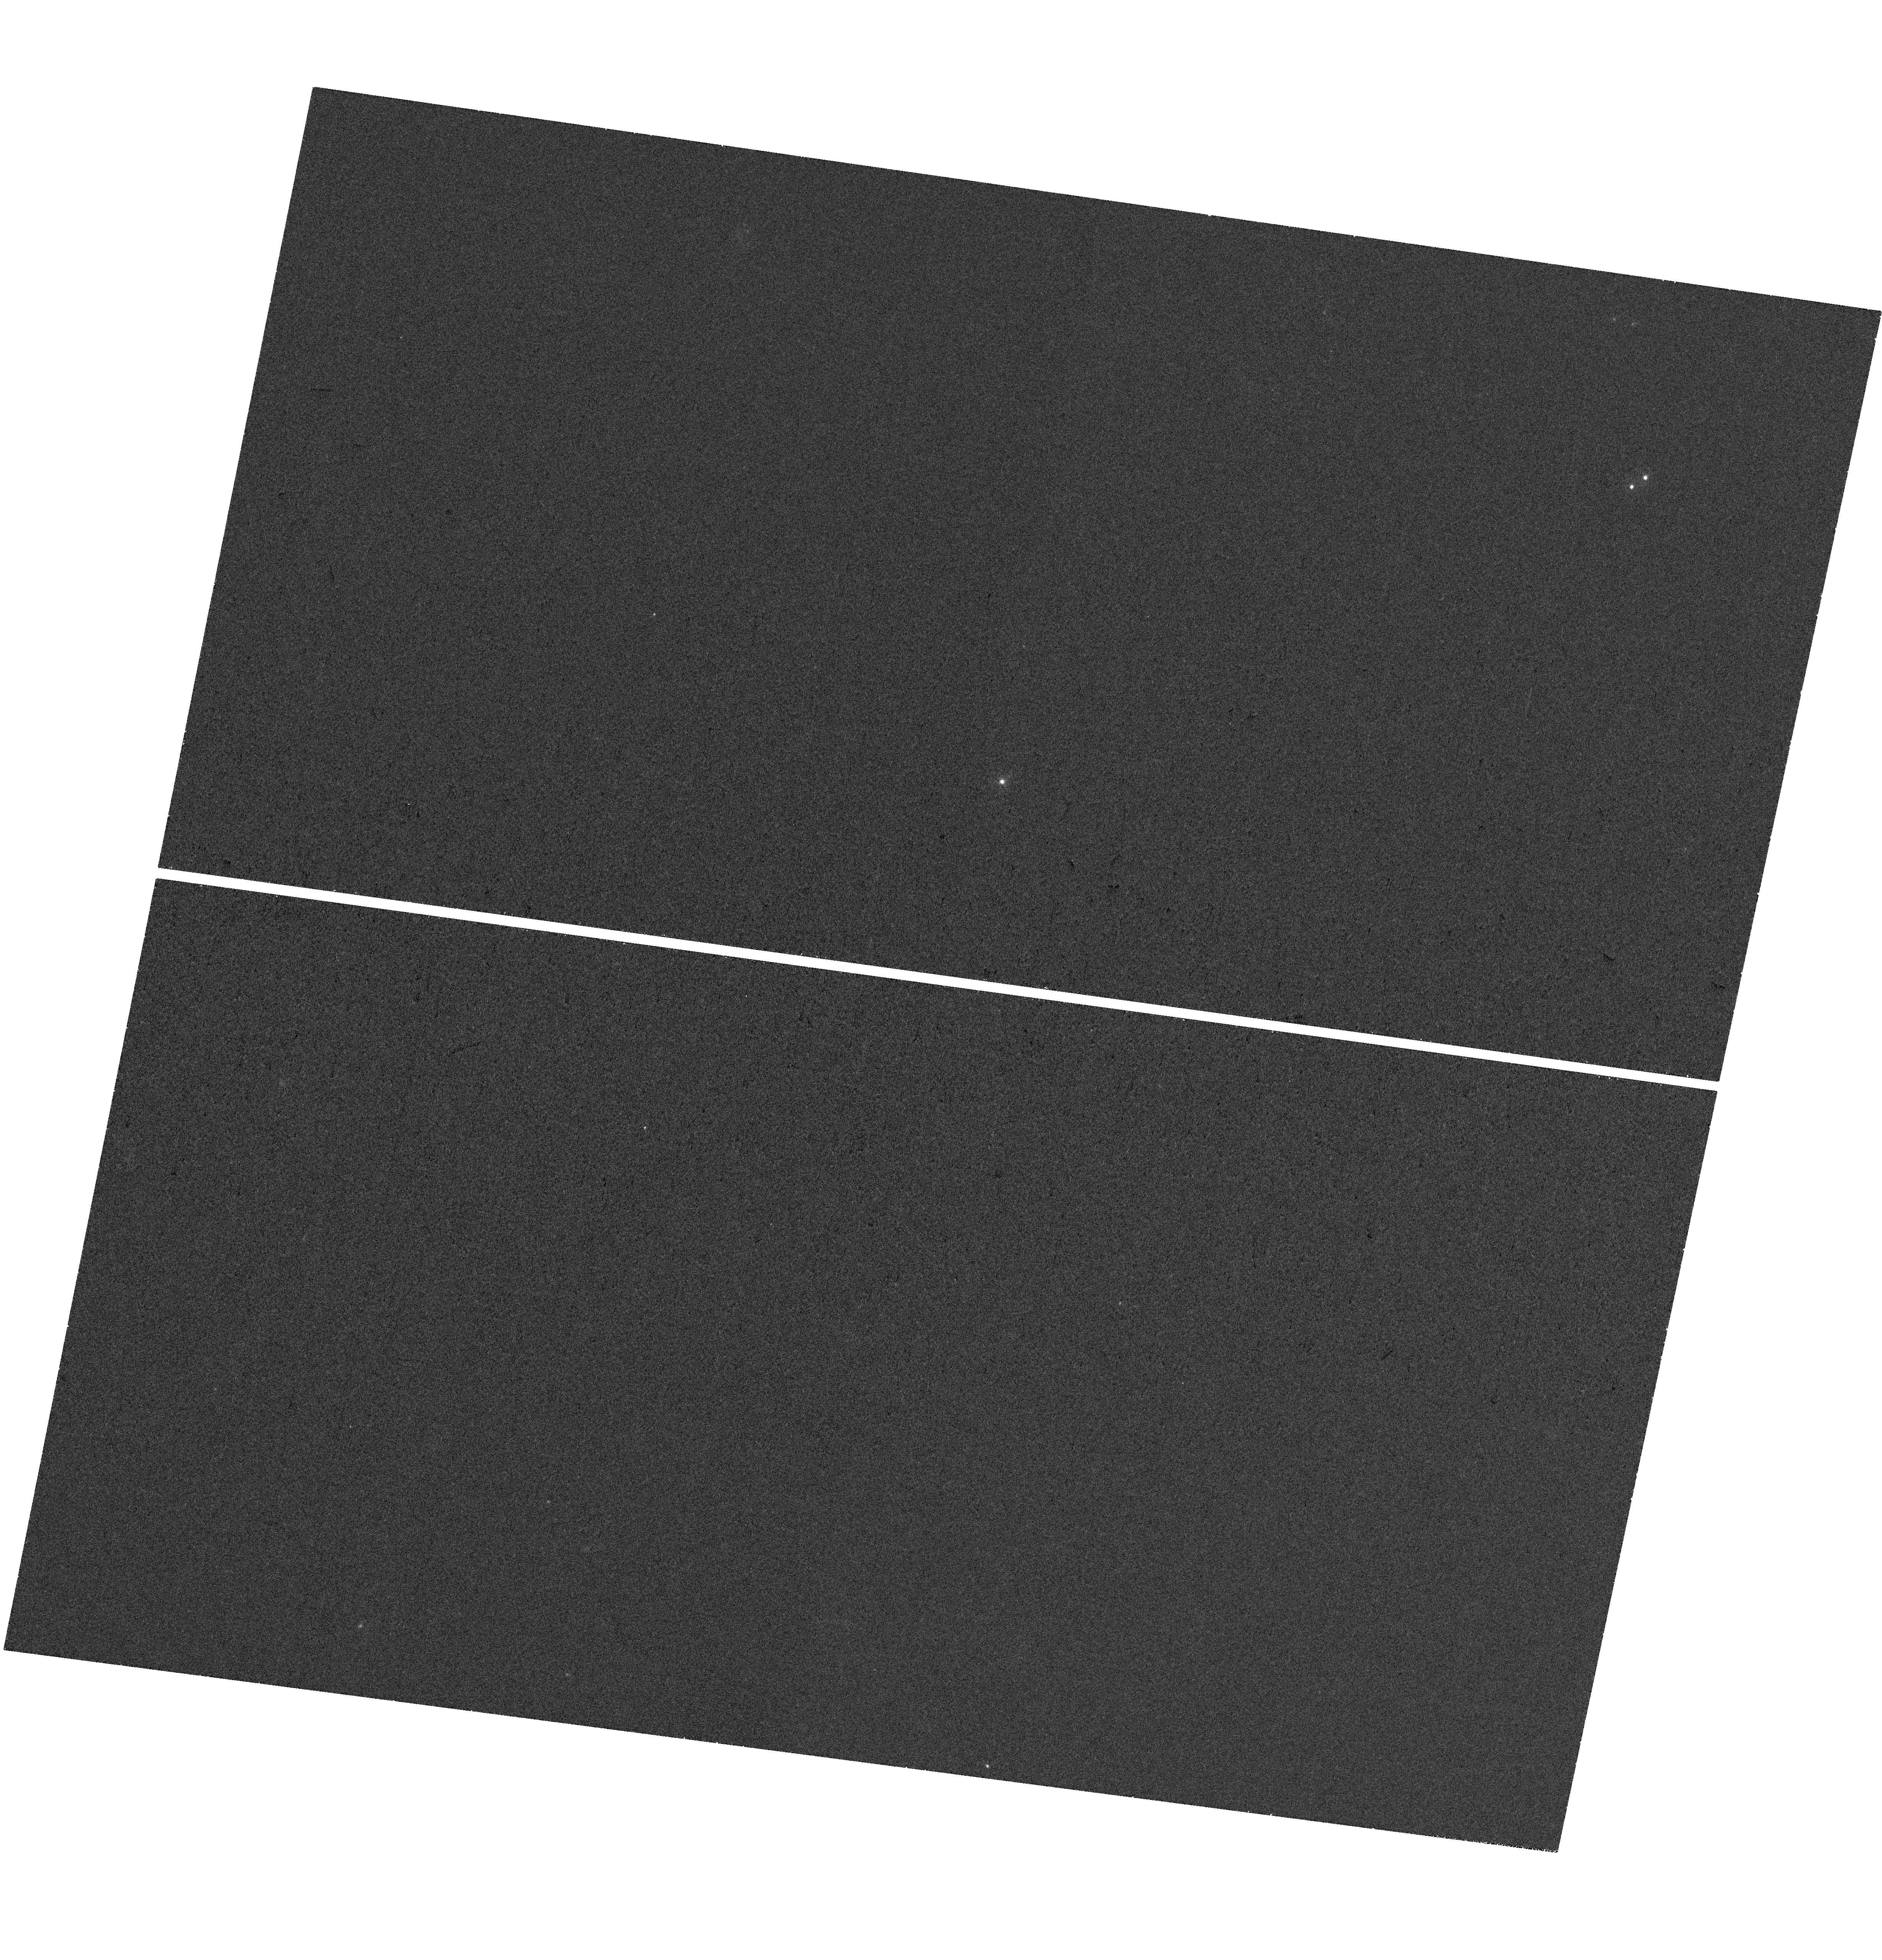
Target: SDSS-J133907.13+131039.6
Instrument: WFC3/UVIS
Filter: F275W
Exposure: 36 min
Observation ID: hst_17818_02_wfc3_uvis_f275w_ifel02

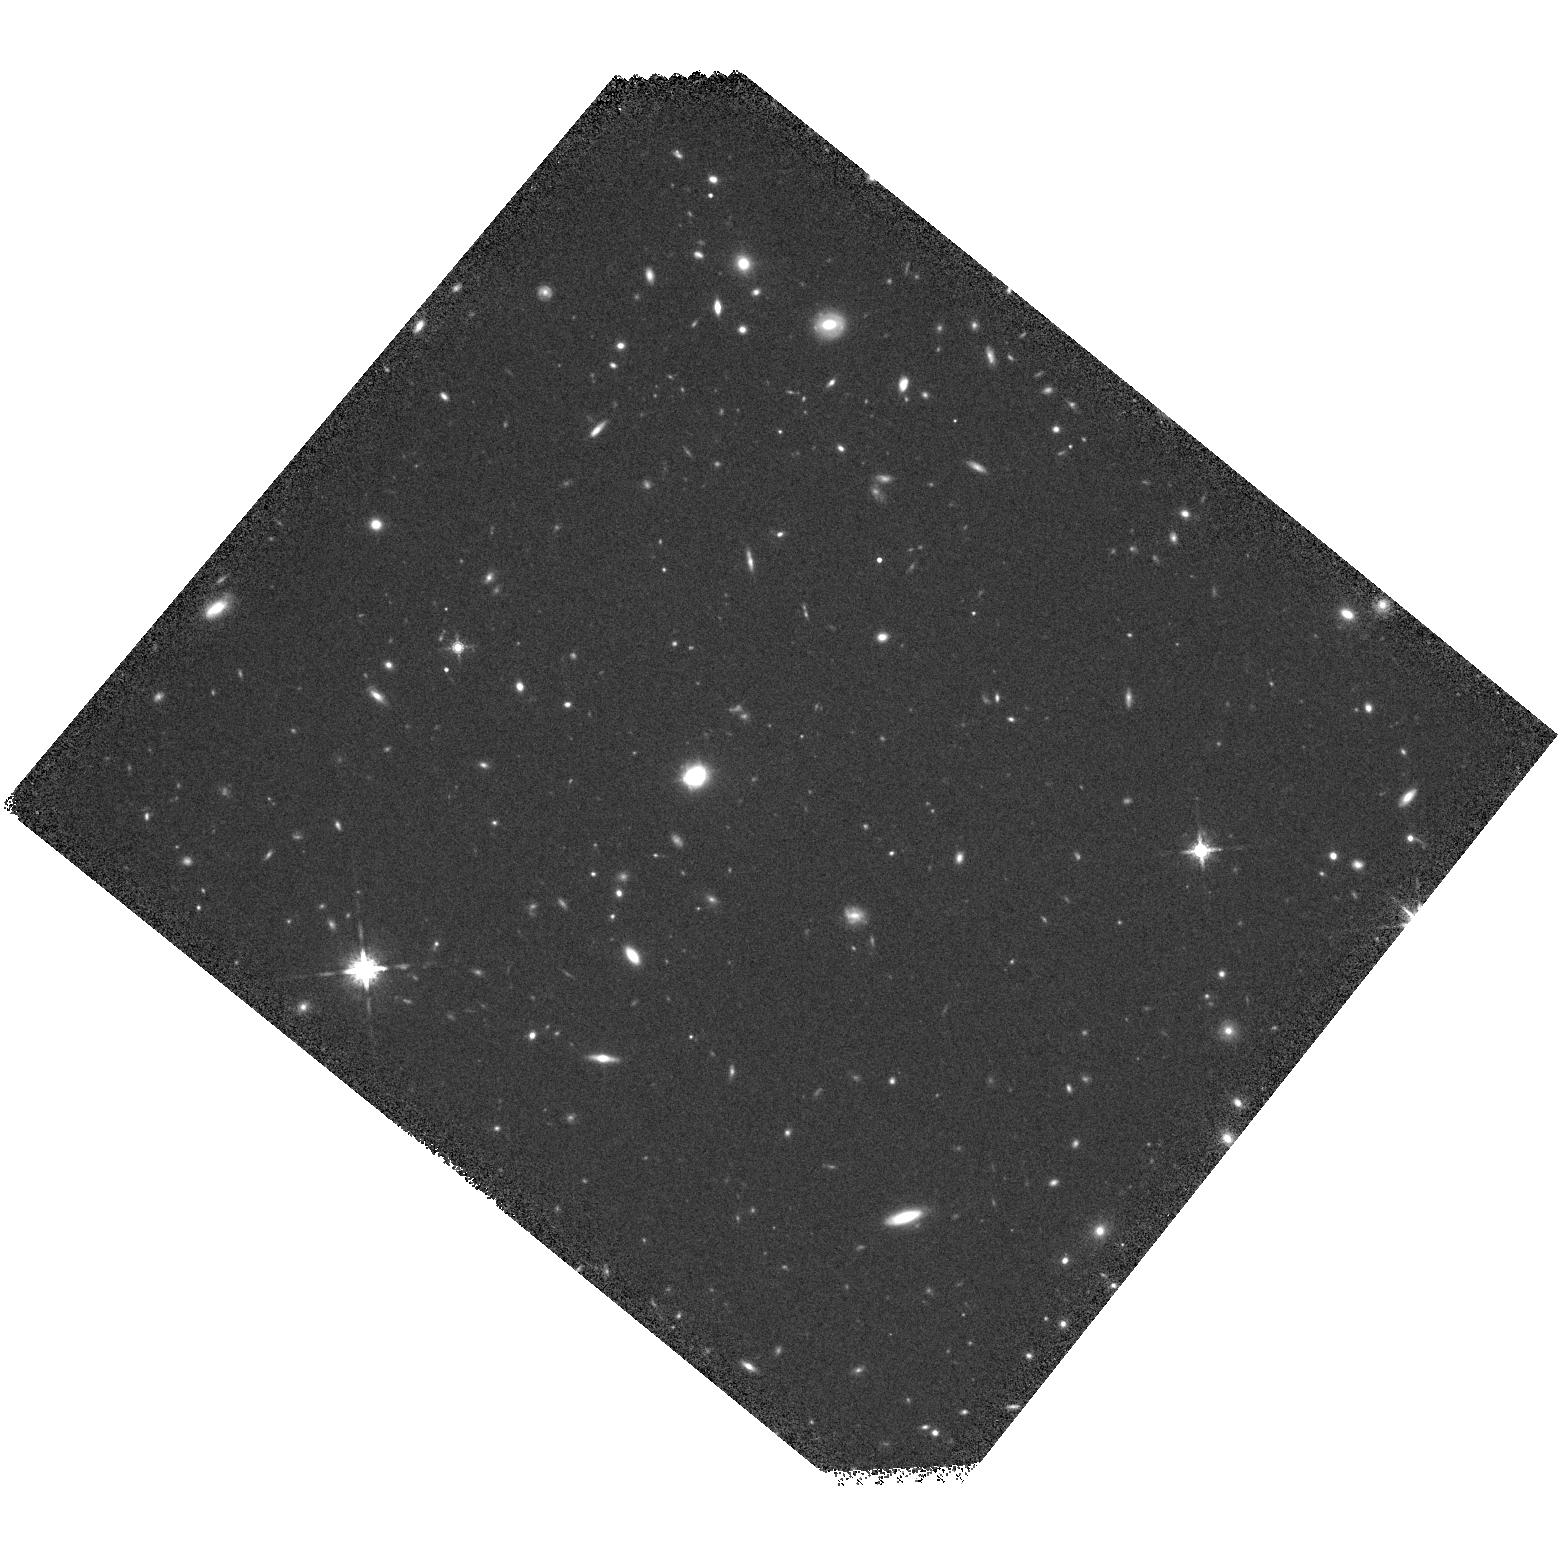
Target: SDSS-J133907.13+131039.6
Instrument: WFC3/IR
Filter: F160W
Exposure: 30 min
Observation ID: hst_17818_01_wfc3_ir_f160w_ifel01

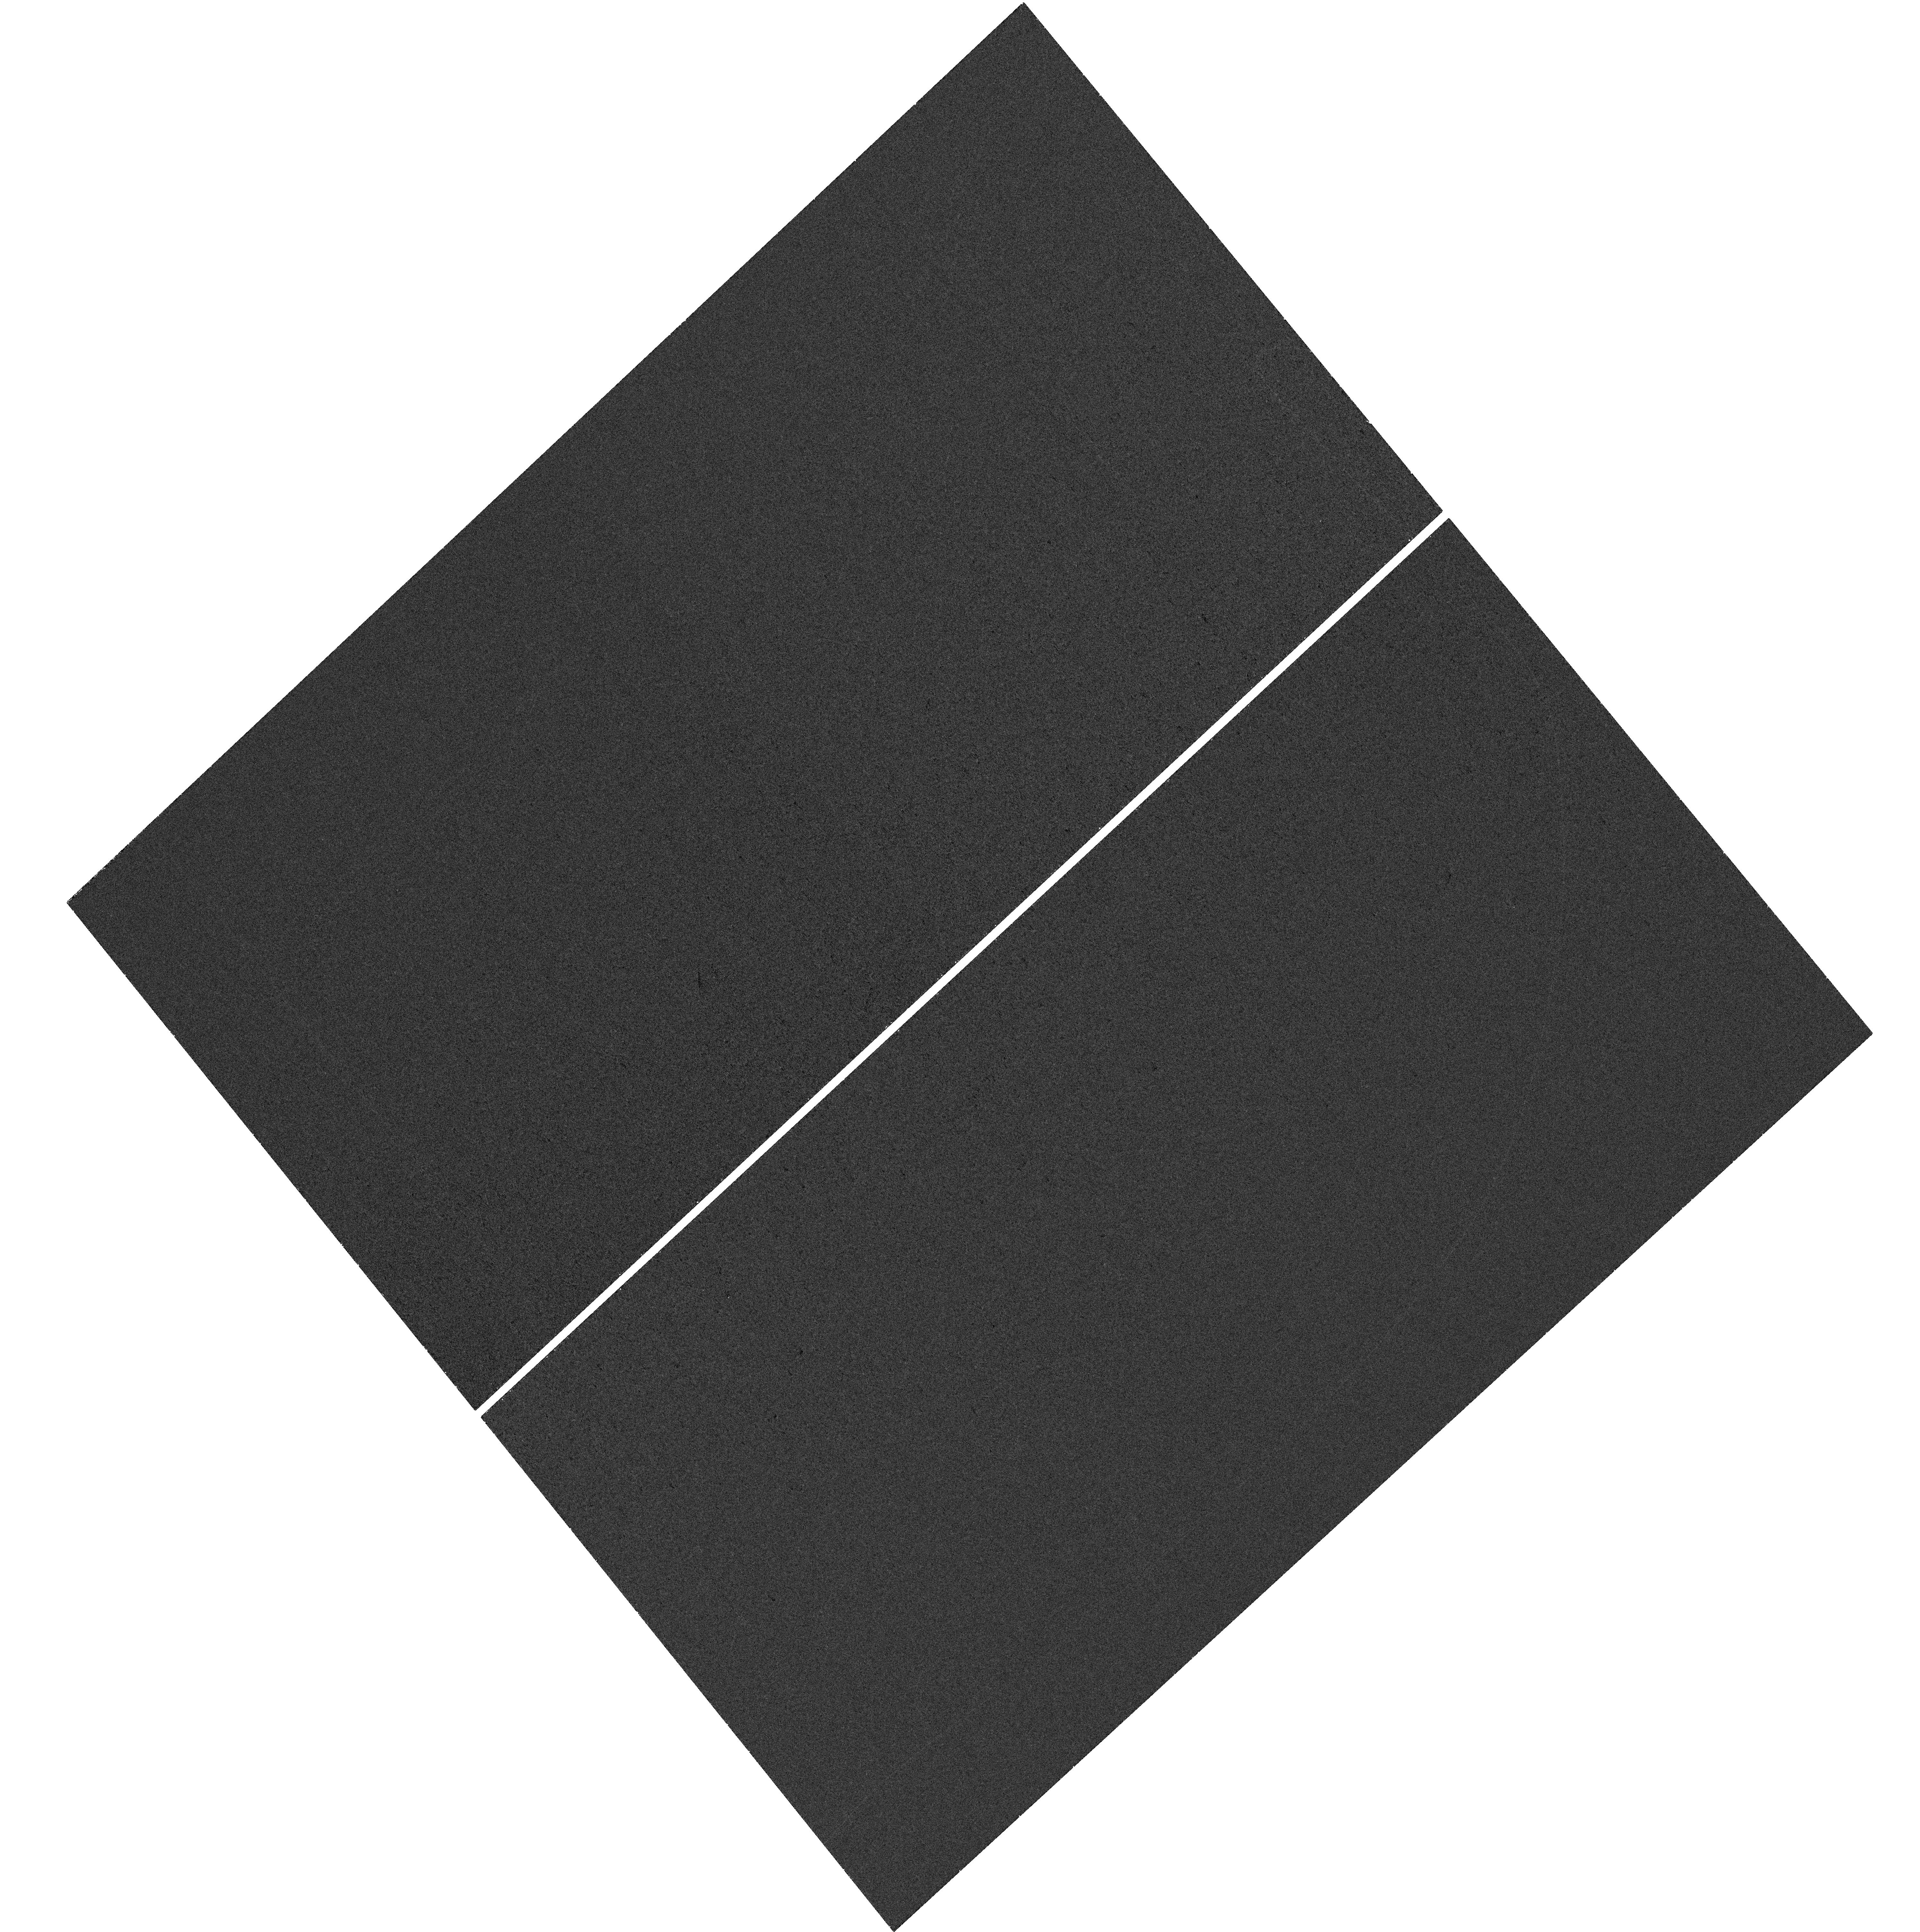
Target: SDSS-J133907.13+131039.6
Instrument: WFC3/UVIS
Filter: F275W
Exposure: 36 min
Observation ID: hst_17818_05_wfc3_uvis_f275w_ifel05

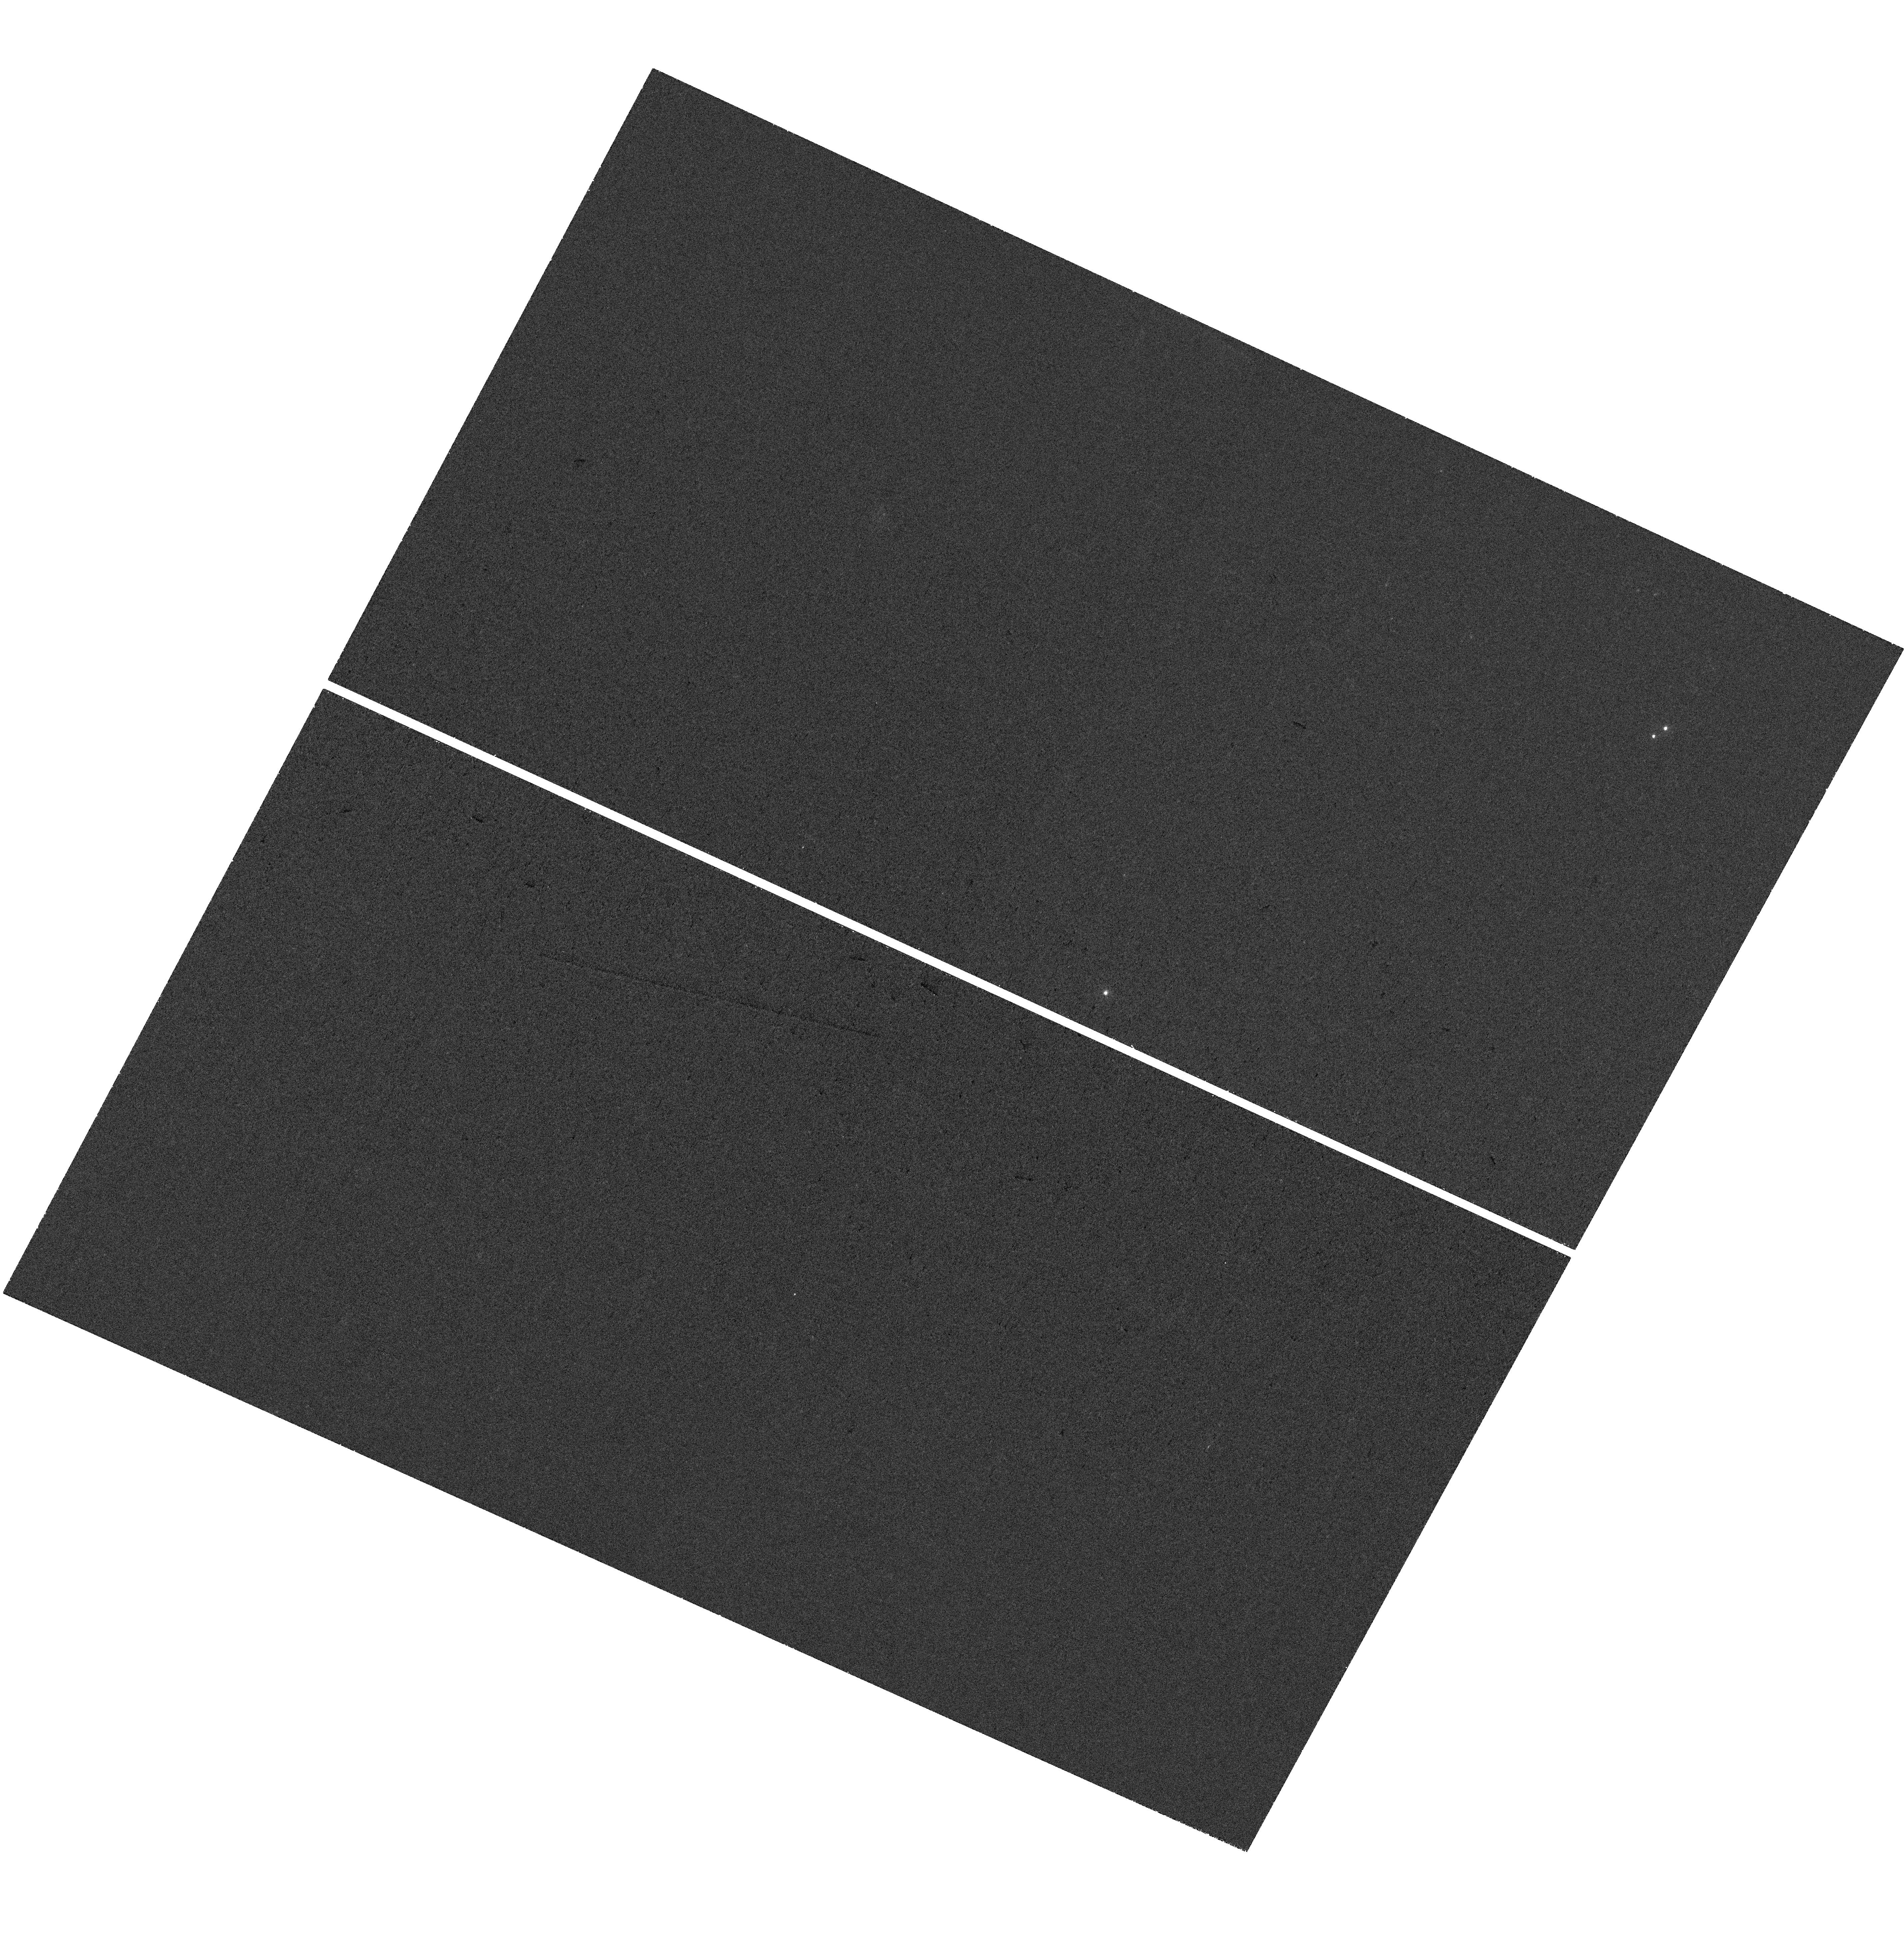
Target: SDSS-J133907.13+131039.6
Instrument: WFC3/UVIS
Filter: F275W
Exposure: 36 min
Observation ID: hst_17818_03_wfc3_uvis_f275w_ifel03

Structure of the Extreme-UV Continuum Source in the Heavily Microlensed Quasar SDSS J1339+1310 (PI: Morgan, Christopher W.)

We propose to image the gravitationally lensed quasar SDSS J1339+1310 using a total of 12 orbits during HST Cycles 32 & 33. These regular monitoring observations of this heavily microlensed system with WFC3-UVIS in the F275W band will enable two primary science objectives: (1) We will analyze the microlensing variability in the resulting HST UV light curves in conjunction with existing optical light curves to make a measurement of the size of this quasar's continuum emission source at extreme-UV (EUV) wavelengths (83.7 nm in the rest frame). Only one other empirical measurement of a quasar's accretion disk size has ever been made at these extremely short UV wavelengths. (2) Coupling the new EUV size measurement with an existing measurement in the rest-frame near-UV will permit an empirical constraint on the temperature profile in this quasar's accretion disk. Empirical measurements of temperature profiles in other systems are quite discrepant from the predictions of basic thin disk models. We have also requested one deep observation with WFC3-IR in the F160W (H-band) to permit accurate modeling of the lens galaxy's mass profile. HST is the only existing telescope capable of making these UV observations with the angular resolution required to separate the flux from this lensed quasar's individual images and its lens galaxy.